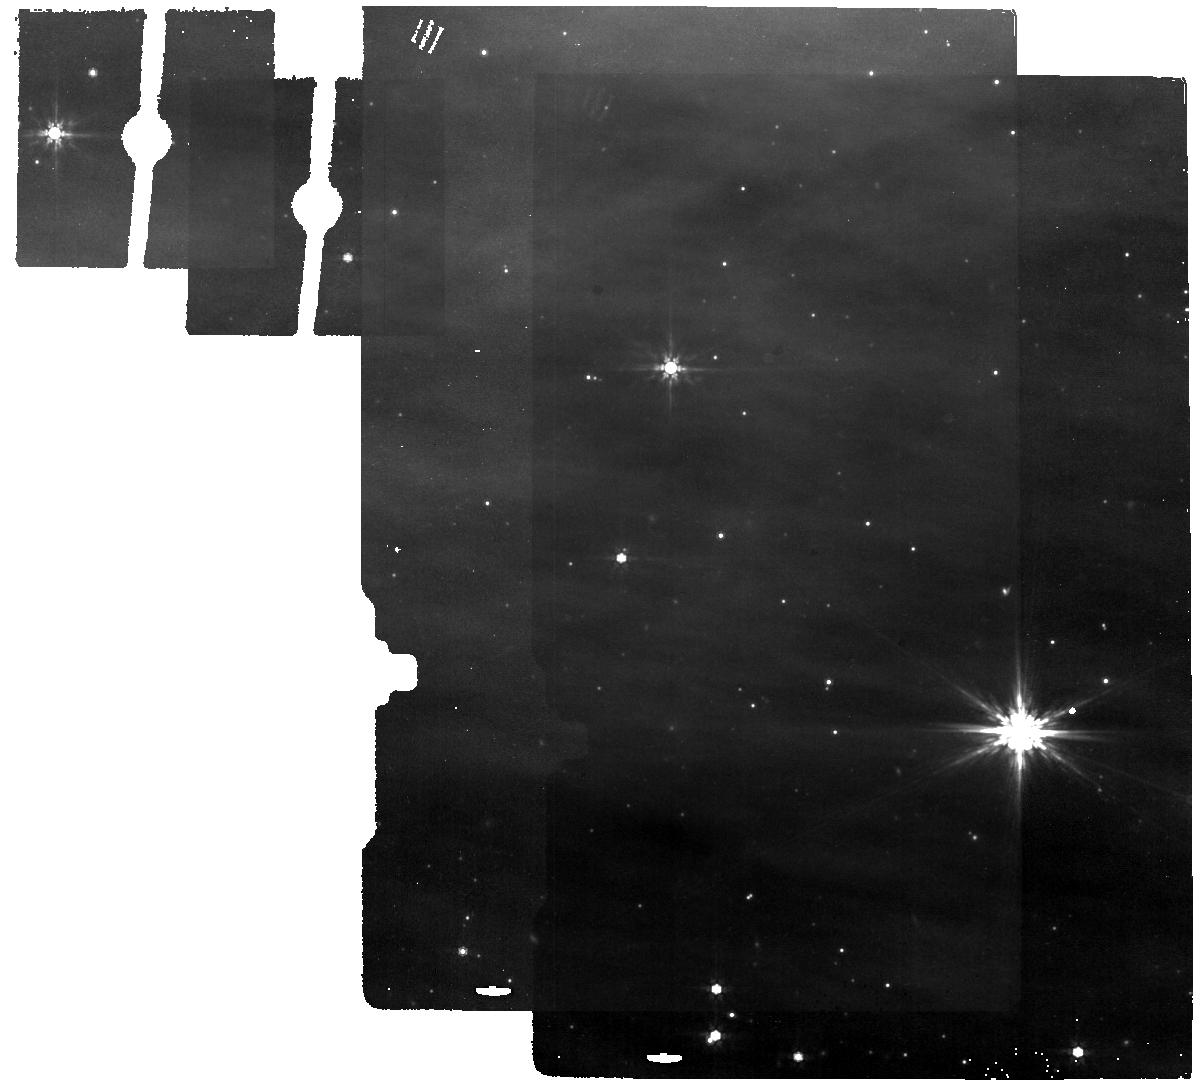
Target: ZTF20-background
Instrument: MIRI
Filter: F770W
Exposure: 6 min
Observation ID: jw12486-o001_t004_miri_f770w

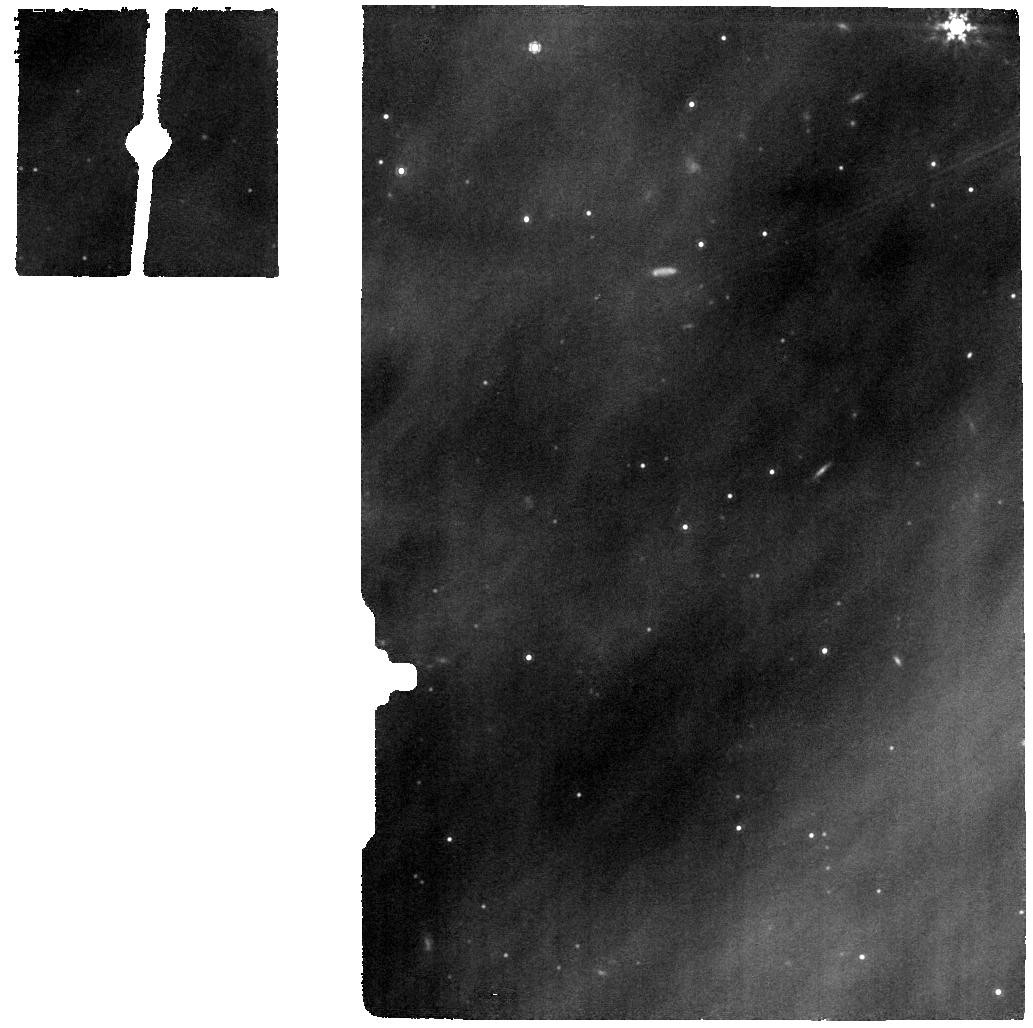
Target: ZTF20
Instrument: MIRI
Filter: F1000W
Exposure: 11 min
Observation ID: jw12486-o005_t001_miri_f1000w

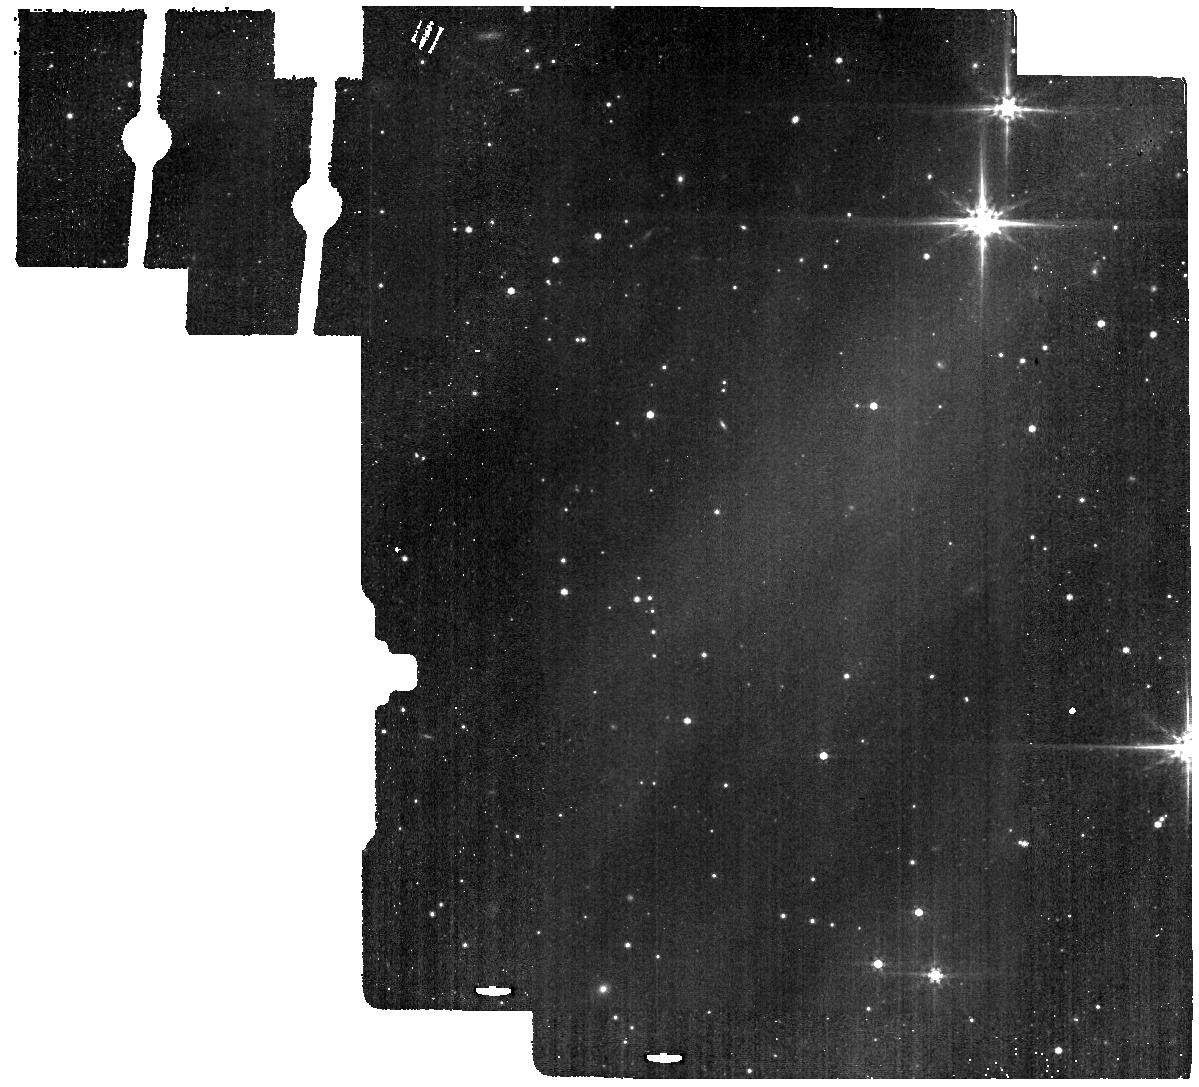
Target: ZTF20-background
Instrument: MIRI
Filter: F560W
Exposure: 4 min
Observation ID: jw12486-o004_t004_miri_f560w

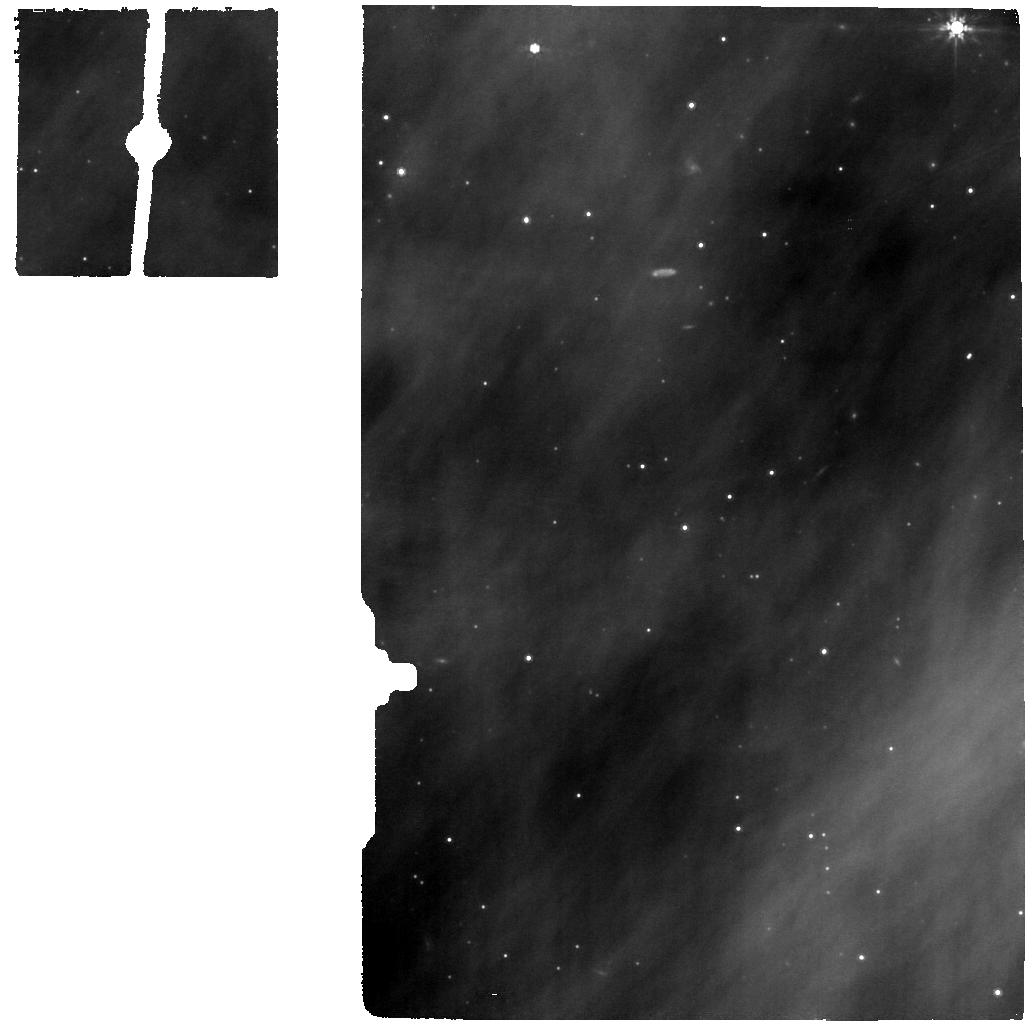
Target: ZTF20
Instrument: MIRI
Filter: F770W
Exposure: 11 min
Observation ID: jw12486-o005_t001_miri_f770w

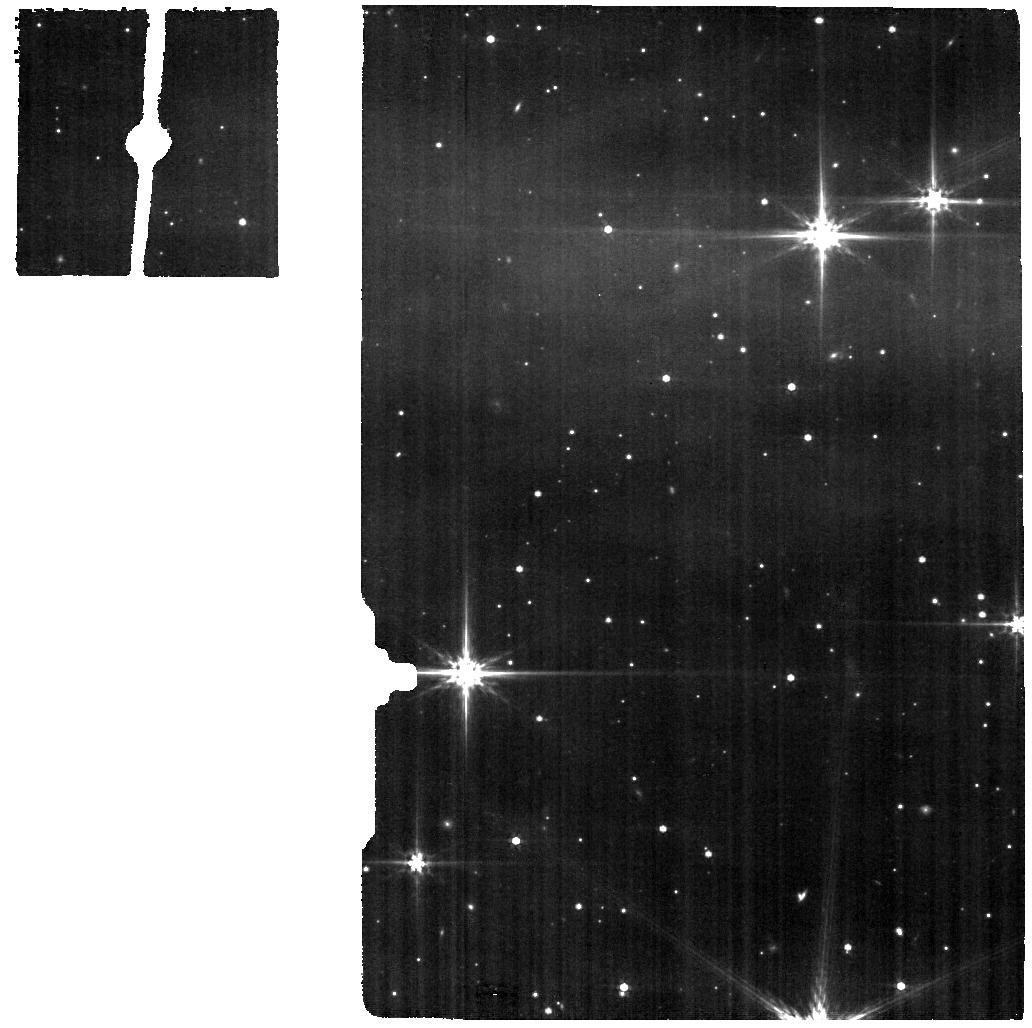
Target: ZTF20
Instrument: MIRI
Filter: F560W
Exposure: 8 min
Observation ID: jw12486-o002_t001_miri_f560w

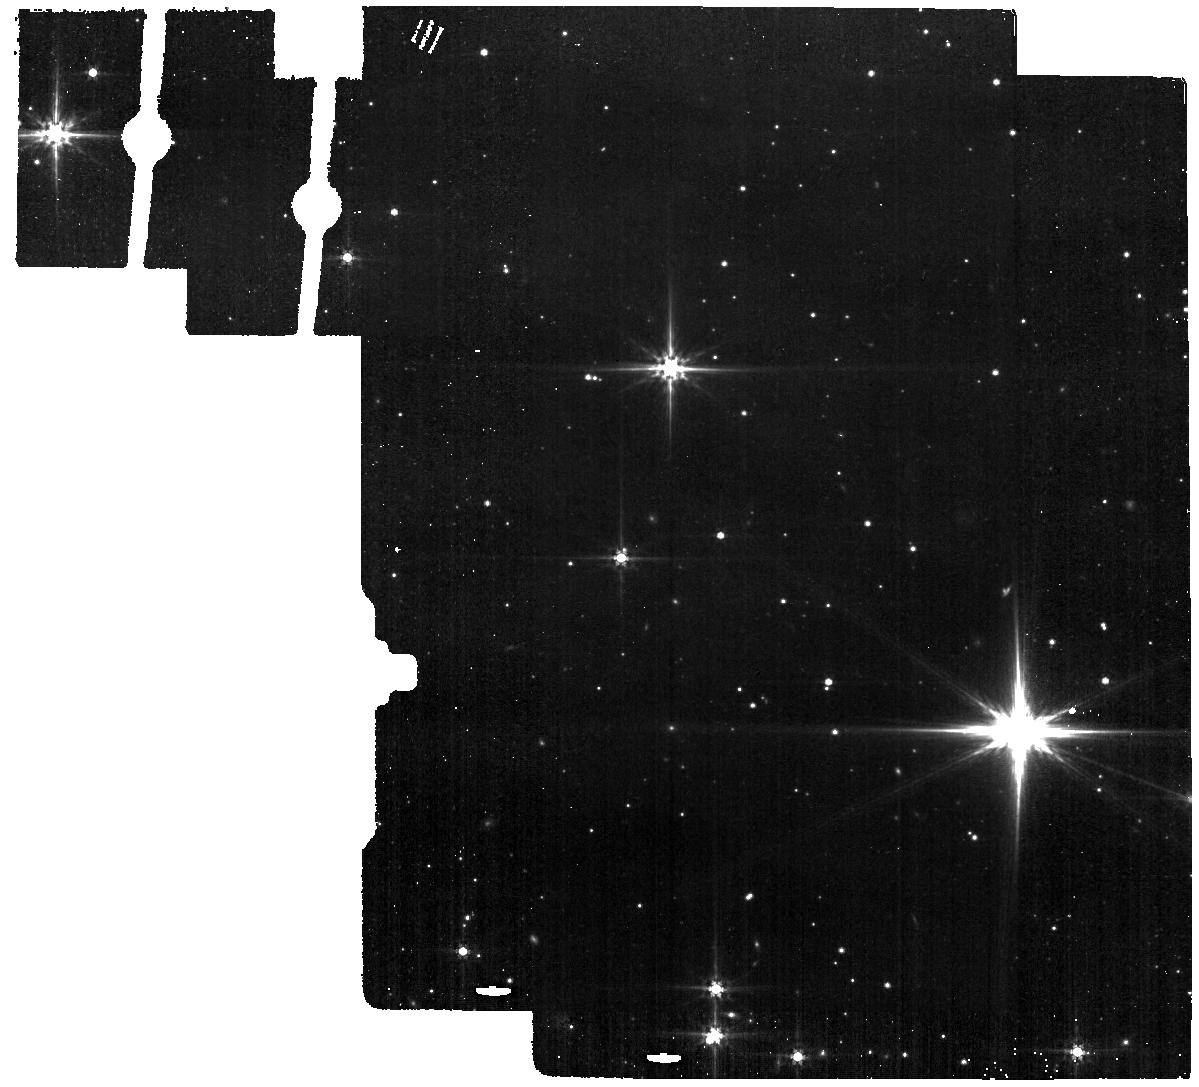
Target: ZTF20-background
Instrument: MIRI
Filter: F560W
Exposure: 4 min
Observation ID: jw12486-o001_t004_miri_f560w

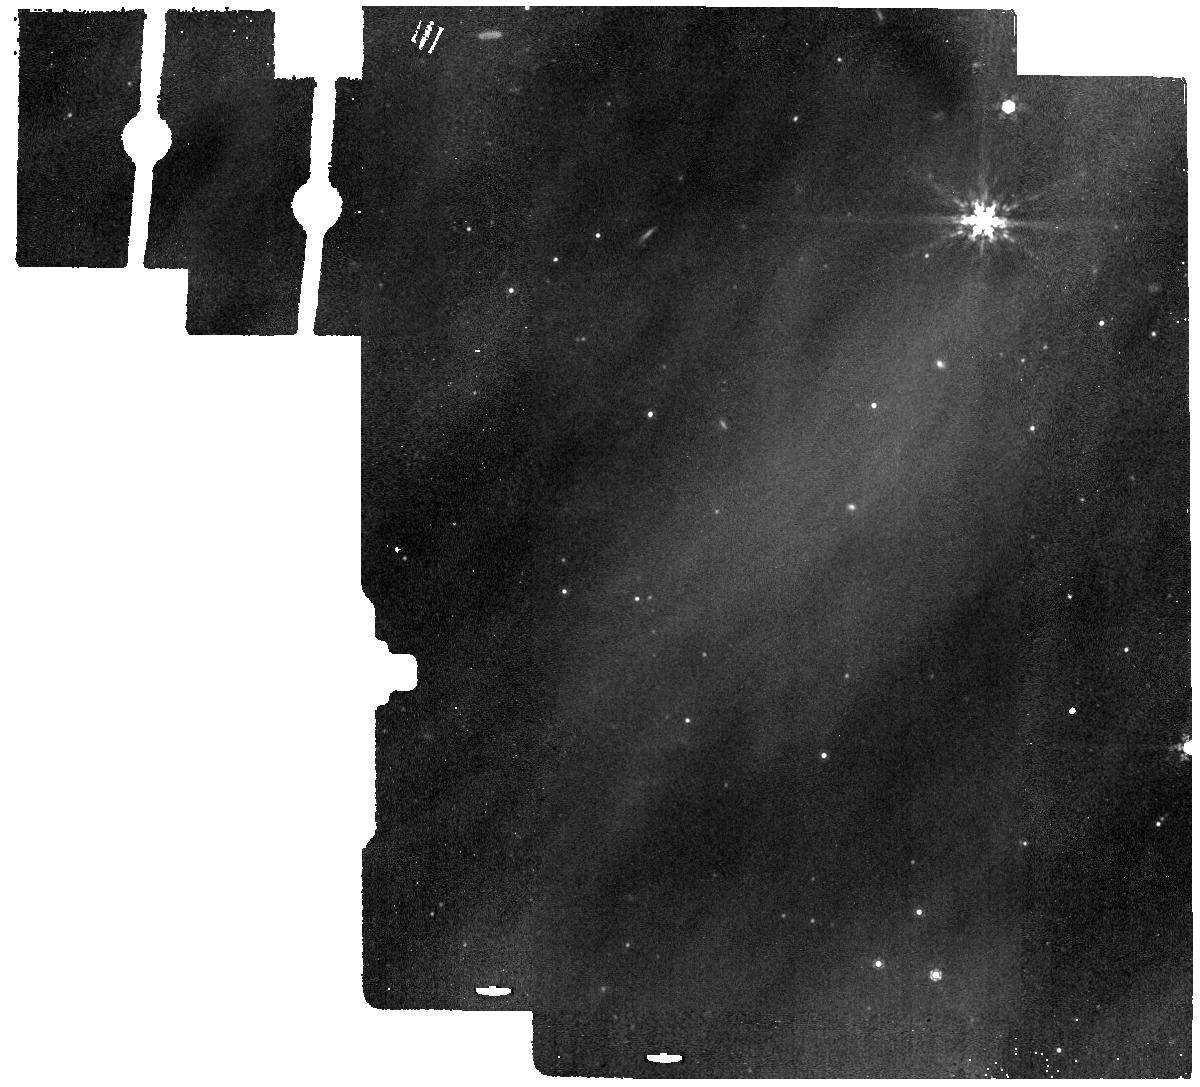
Target: ZTF20-background
Instrument: MIRI
Filter: F1000W
Exposure: 6 min
Observation ID: jw12486-o004_t004_miri_f1000w

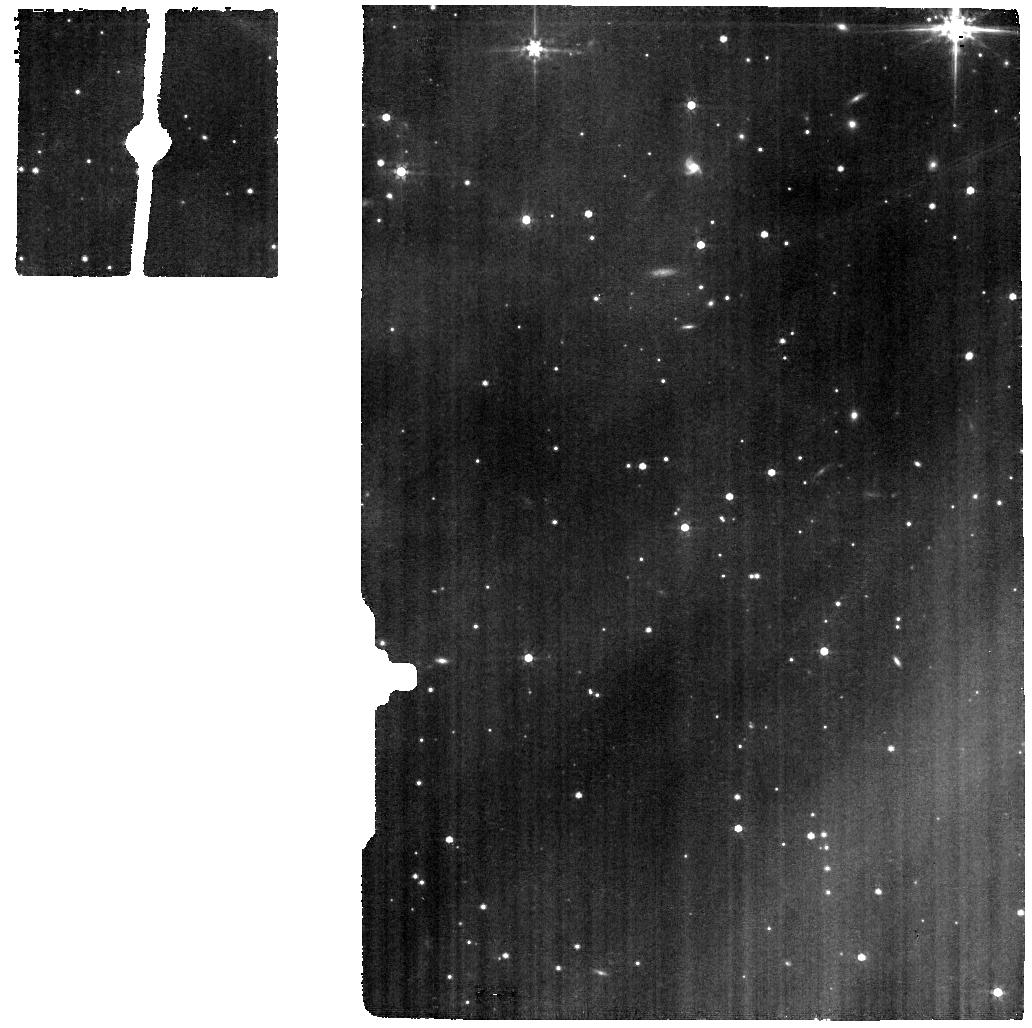
Target: ZTF20
Instrument: MIRI
Filter: F560W
Exposure: 8 min
Observation ID: jw12486-o005_t001_miri_f560w

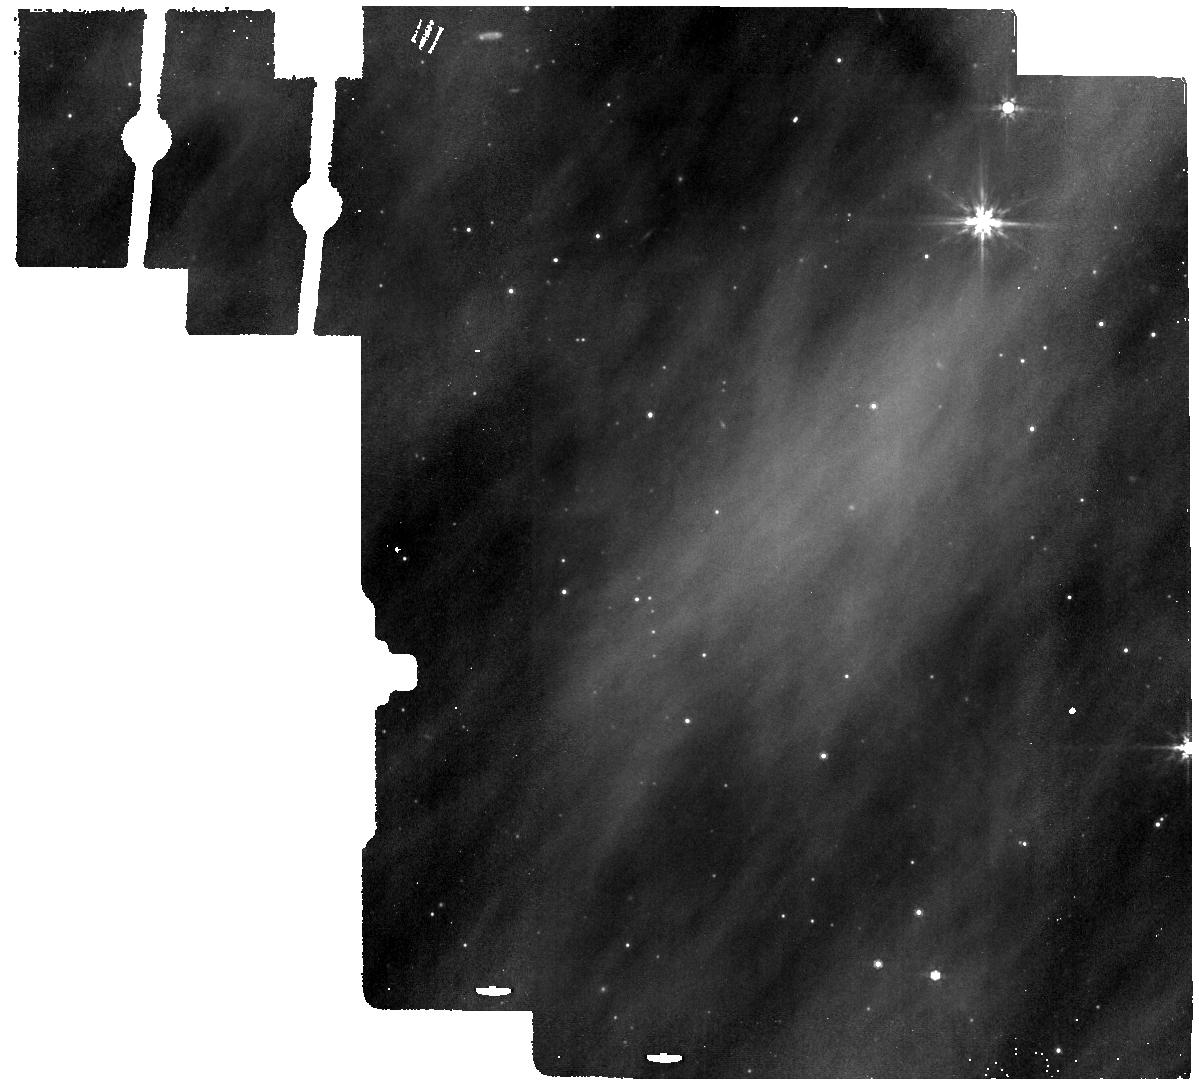
Target: ZTF20-background
Instrument: MIRI
Filter: F770W
Exposure: 6 min
Observation ID: jw12486-o004_t004_miri_f770w

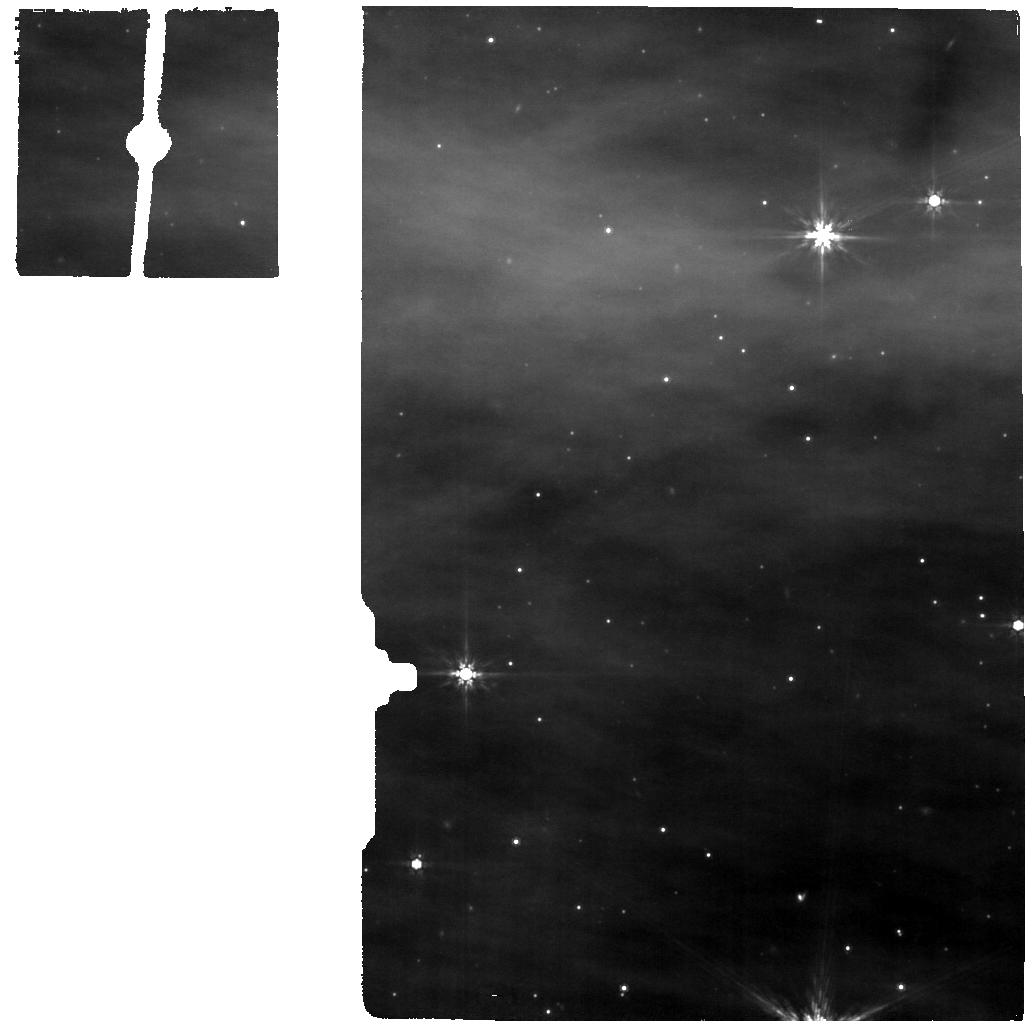
Target: ZTF20
Instrument: MIRI
Filter: F770W
Exposure: 11 min
Observation ID: jw12486-o002_t001_miri_f770w

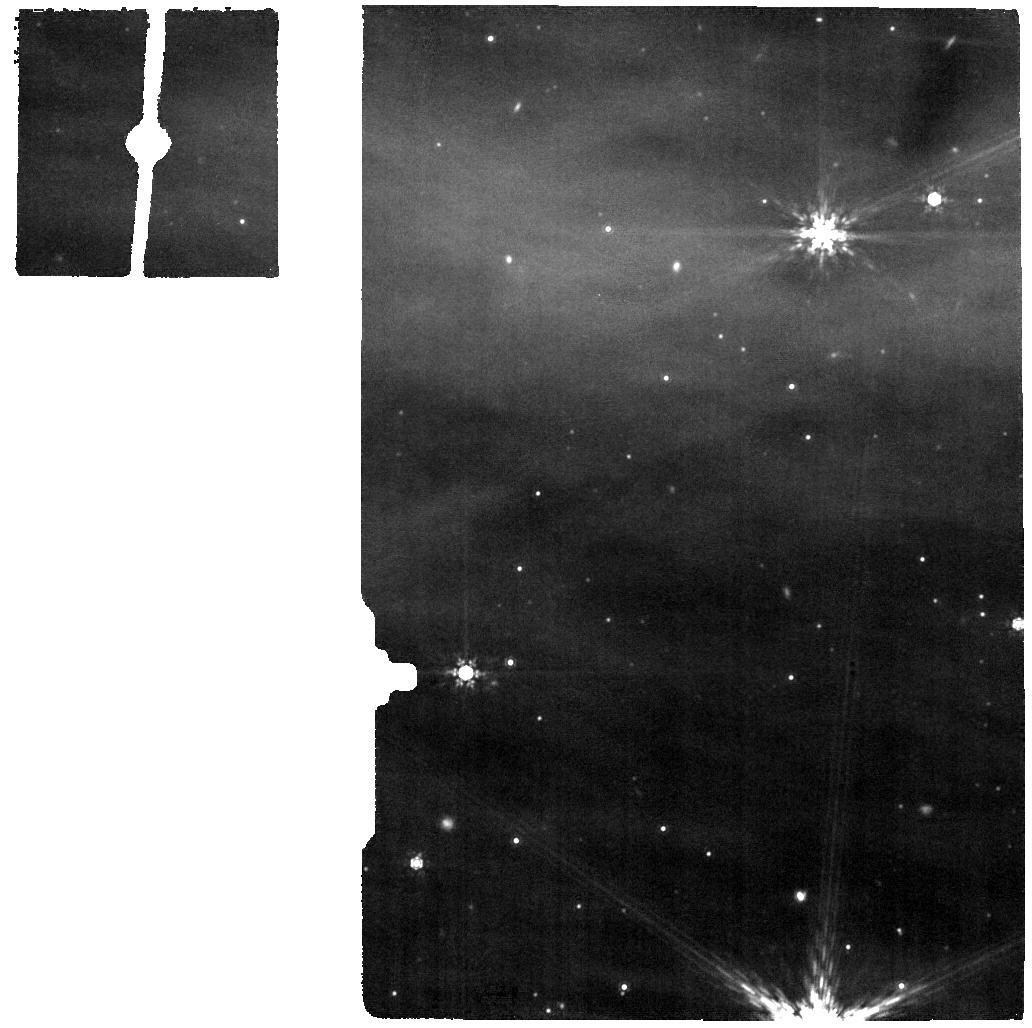
Target: ZTF20
Instrument: MIRI
Filter: F1000W
Exposure: 11 min
Observation ID: jw12486-o002_t001_miri_f1000w

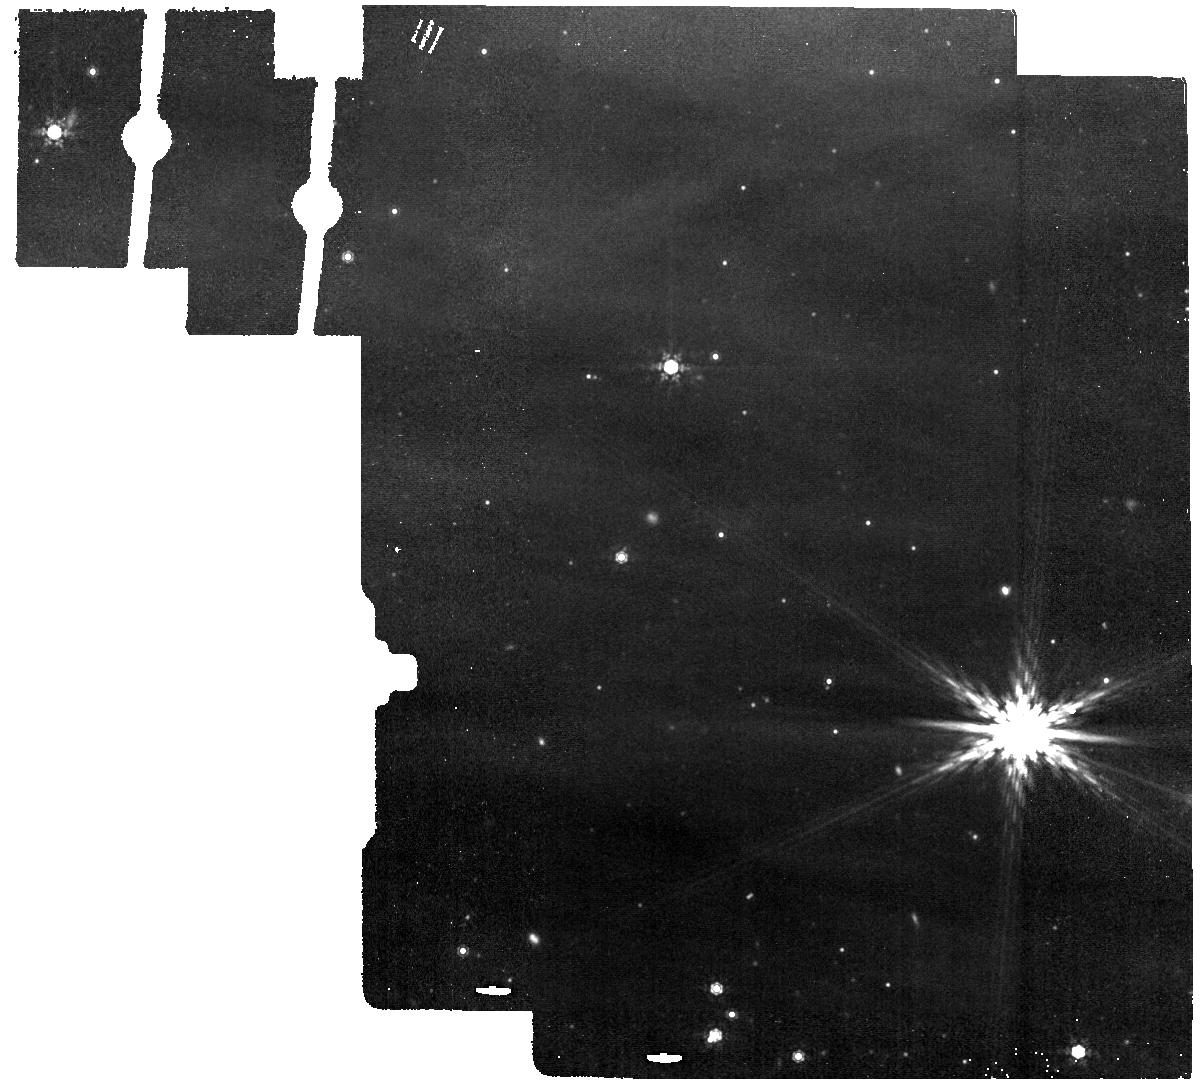
Target: ZTF20-background
Instrument: MIRI
Filter: F1000W
Exposure: 6 min
Observation ID: jw12486-o001_t004_miri_f1000w

DDT: Catching an FU Ori Outburst Near Inception (PI: Hillenbrand, Lynne A.)

Episodic accretion is a defining but poorly understood process in the early evolution of stars and planetary systems. FU Ori outbursts are rare, decades-long events that feature rapid accretion onto the central star, and consequent heating of the circumstellar disk. The dramatic luminosity increase alters the irradiation environment, and likely reshapes the physical structure and chemical inventory of protoplanetary disks. We have recently become aware of a new FU Ori outburst -- currently within the first few months of its eruption, and in the early stages of disk heating. The source has just reached its lightcurve peak, and is a unique opportunity to capture such an event spectroscopically in the mid-infrared. Prior new FU Ori outbursts have been measureed in the mid-infrared only photometrically, with NEOWISE. We propose JWST/MIRI spectroscopy of this new outburst source, to measure the mid-infrared spectrum and thus: (1) with the continuum spectral energy distribution, trace the transition between the rapidly accreting inner disk that is just heating up, and the passively heated (by the inner disk) outer disk; (2) study the disk ice and gas features, looking for chemical processing induced by the rapid onset of heating from viscous accretion; (3) quantify over time, via repeated observations, how the thermal front propagates outward in the disk. Our observations will directly address how transient accretion re-sets the intial conditions for planet formation. This represents an unprecedented opportunity for JWST over the next few months and year.